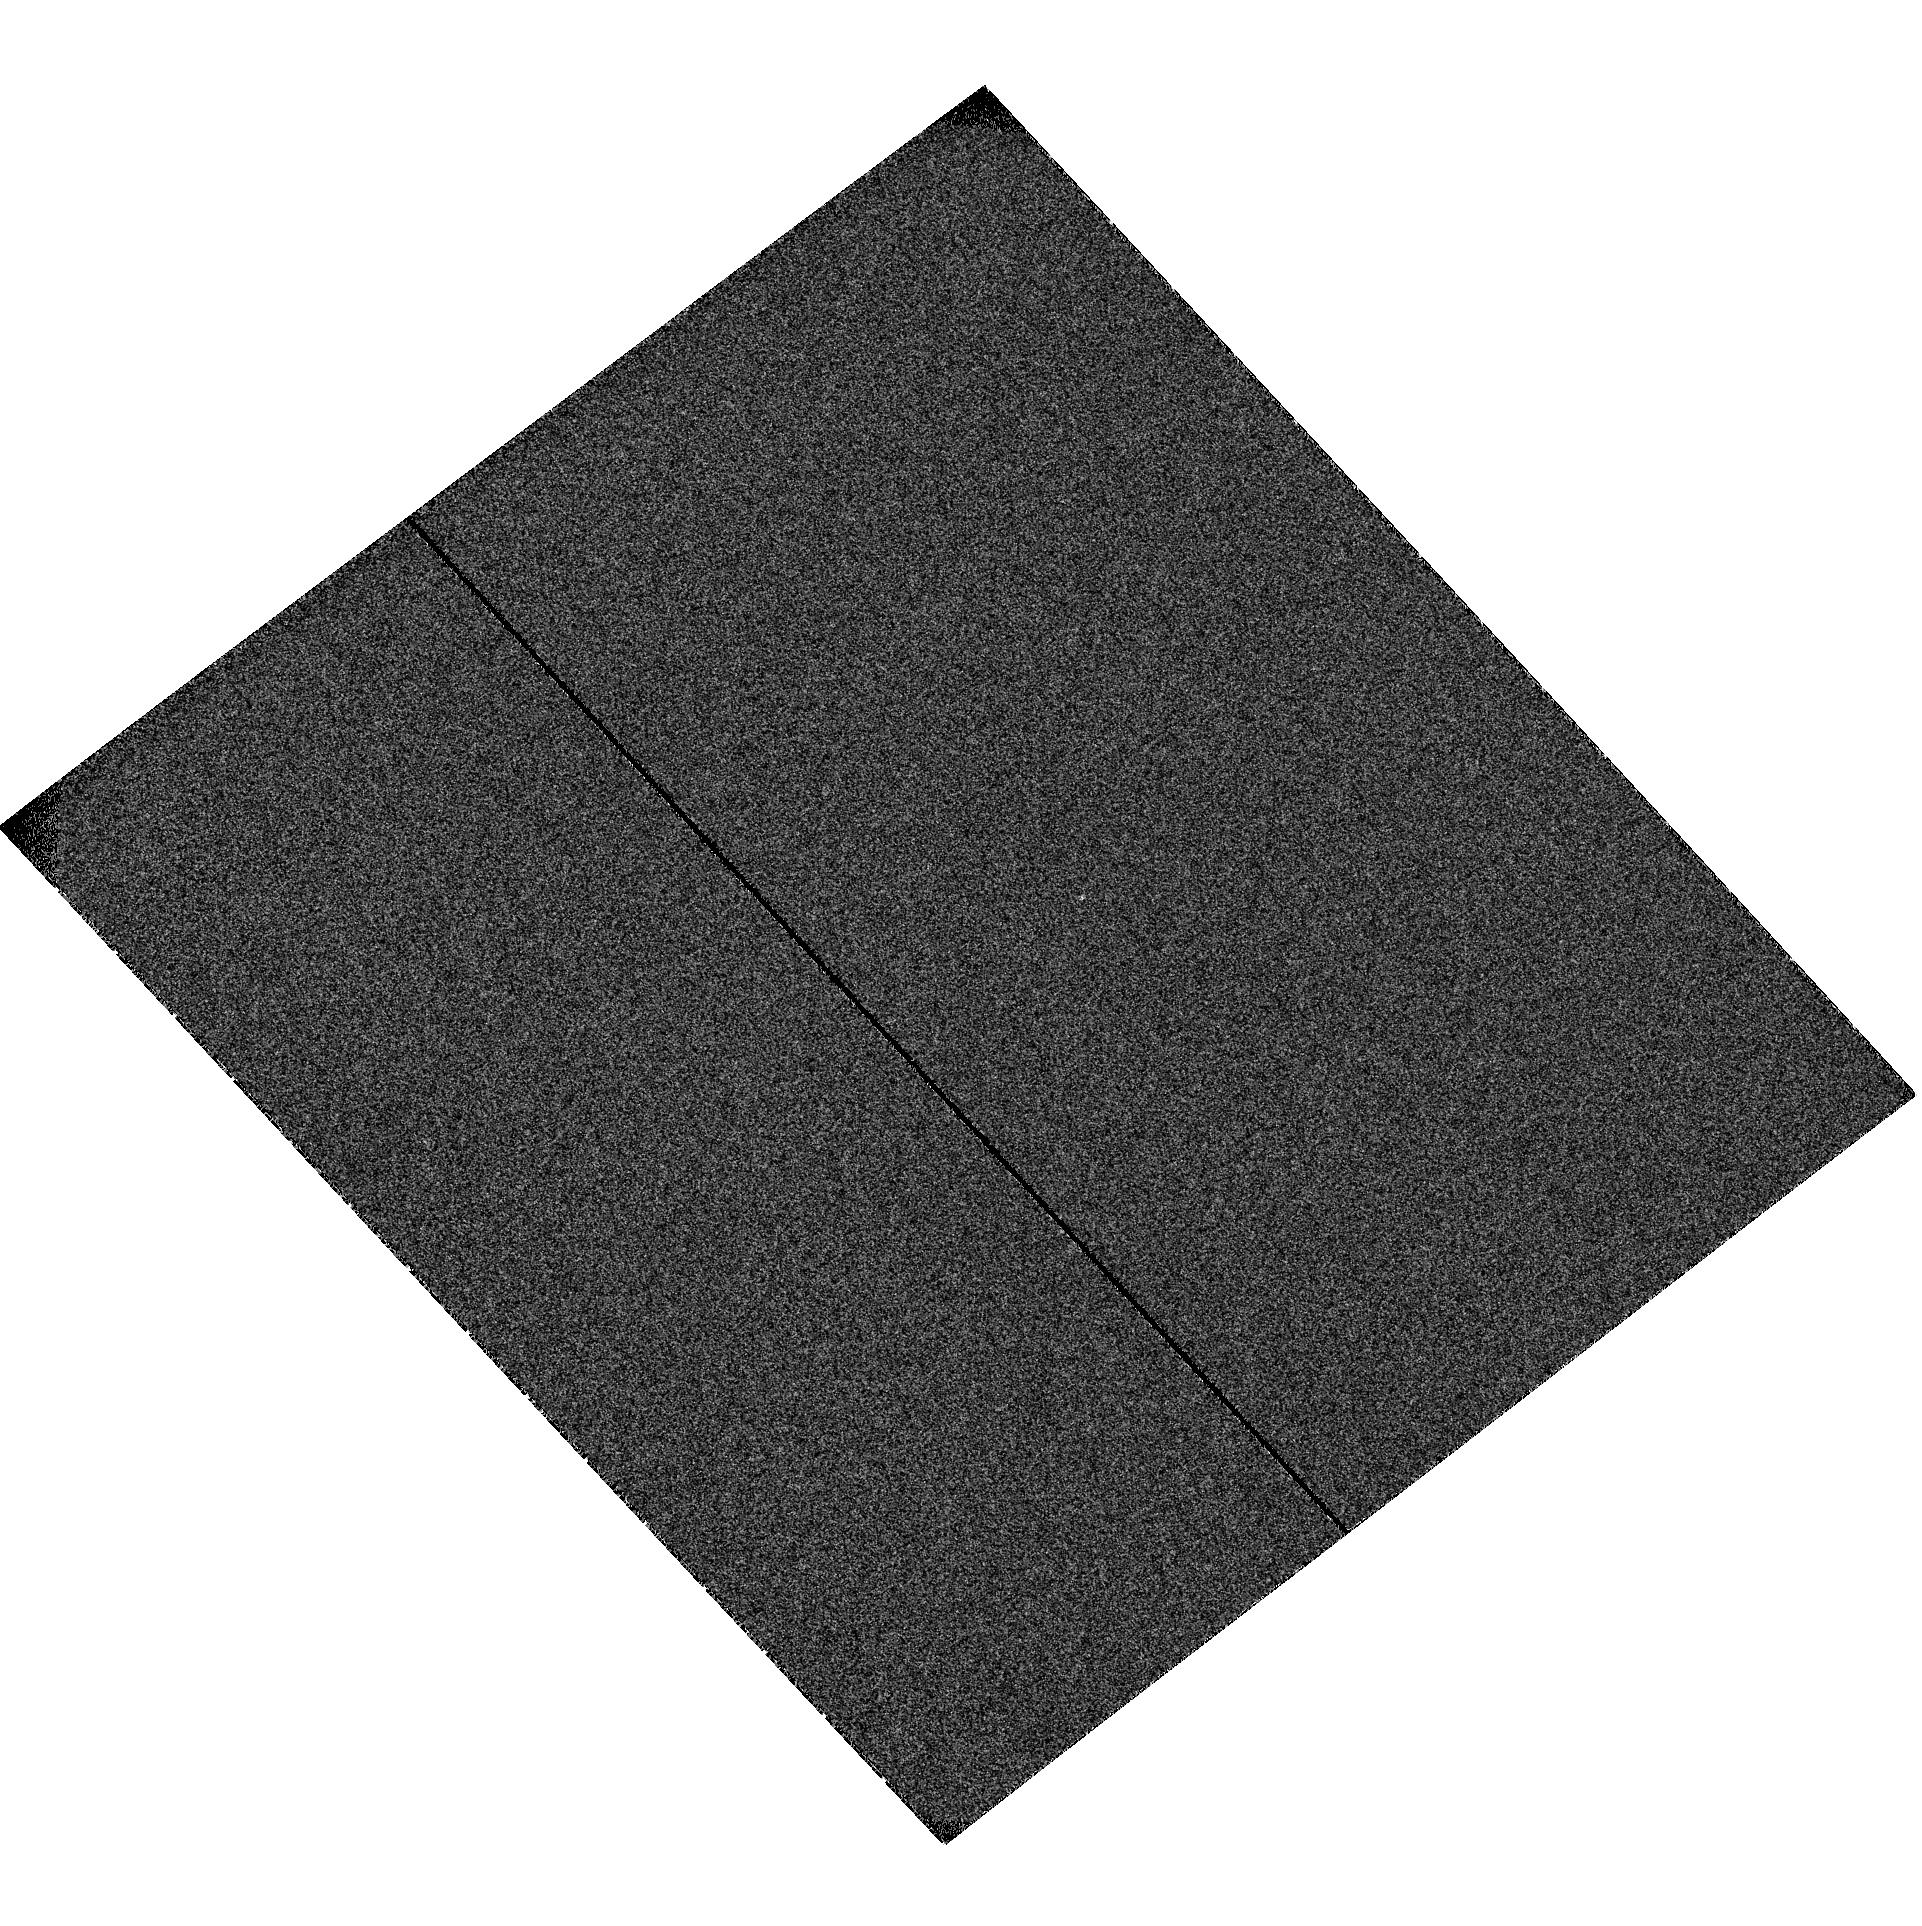
Target: MML-36. Instrument: ACS/SBC. Filter: F122M. Exposure: 2 min. Observation ID: hst_10810_05_acs_sbc_f122m_j9rh05

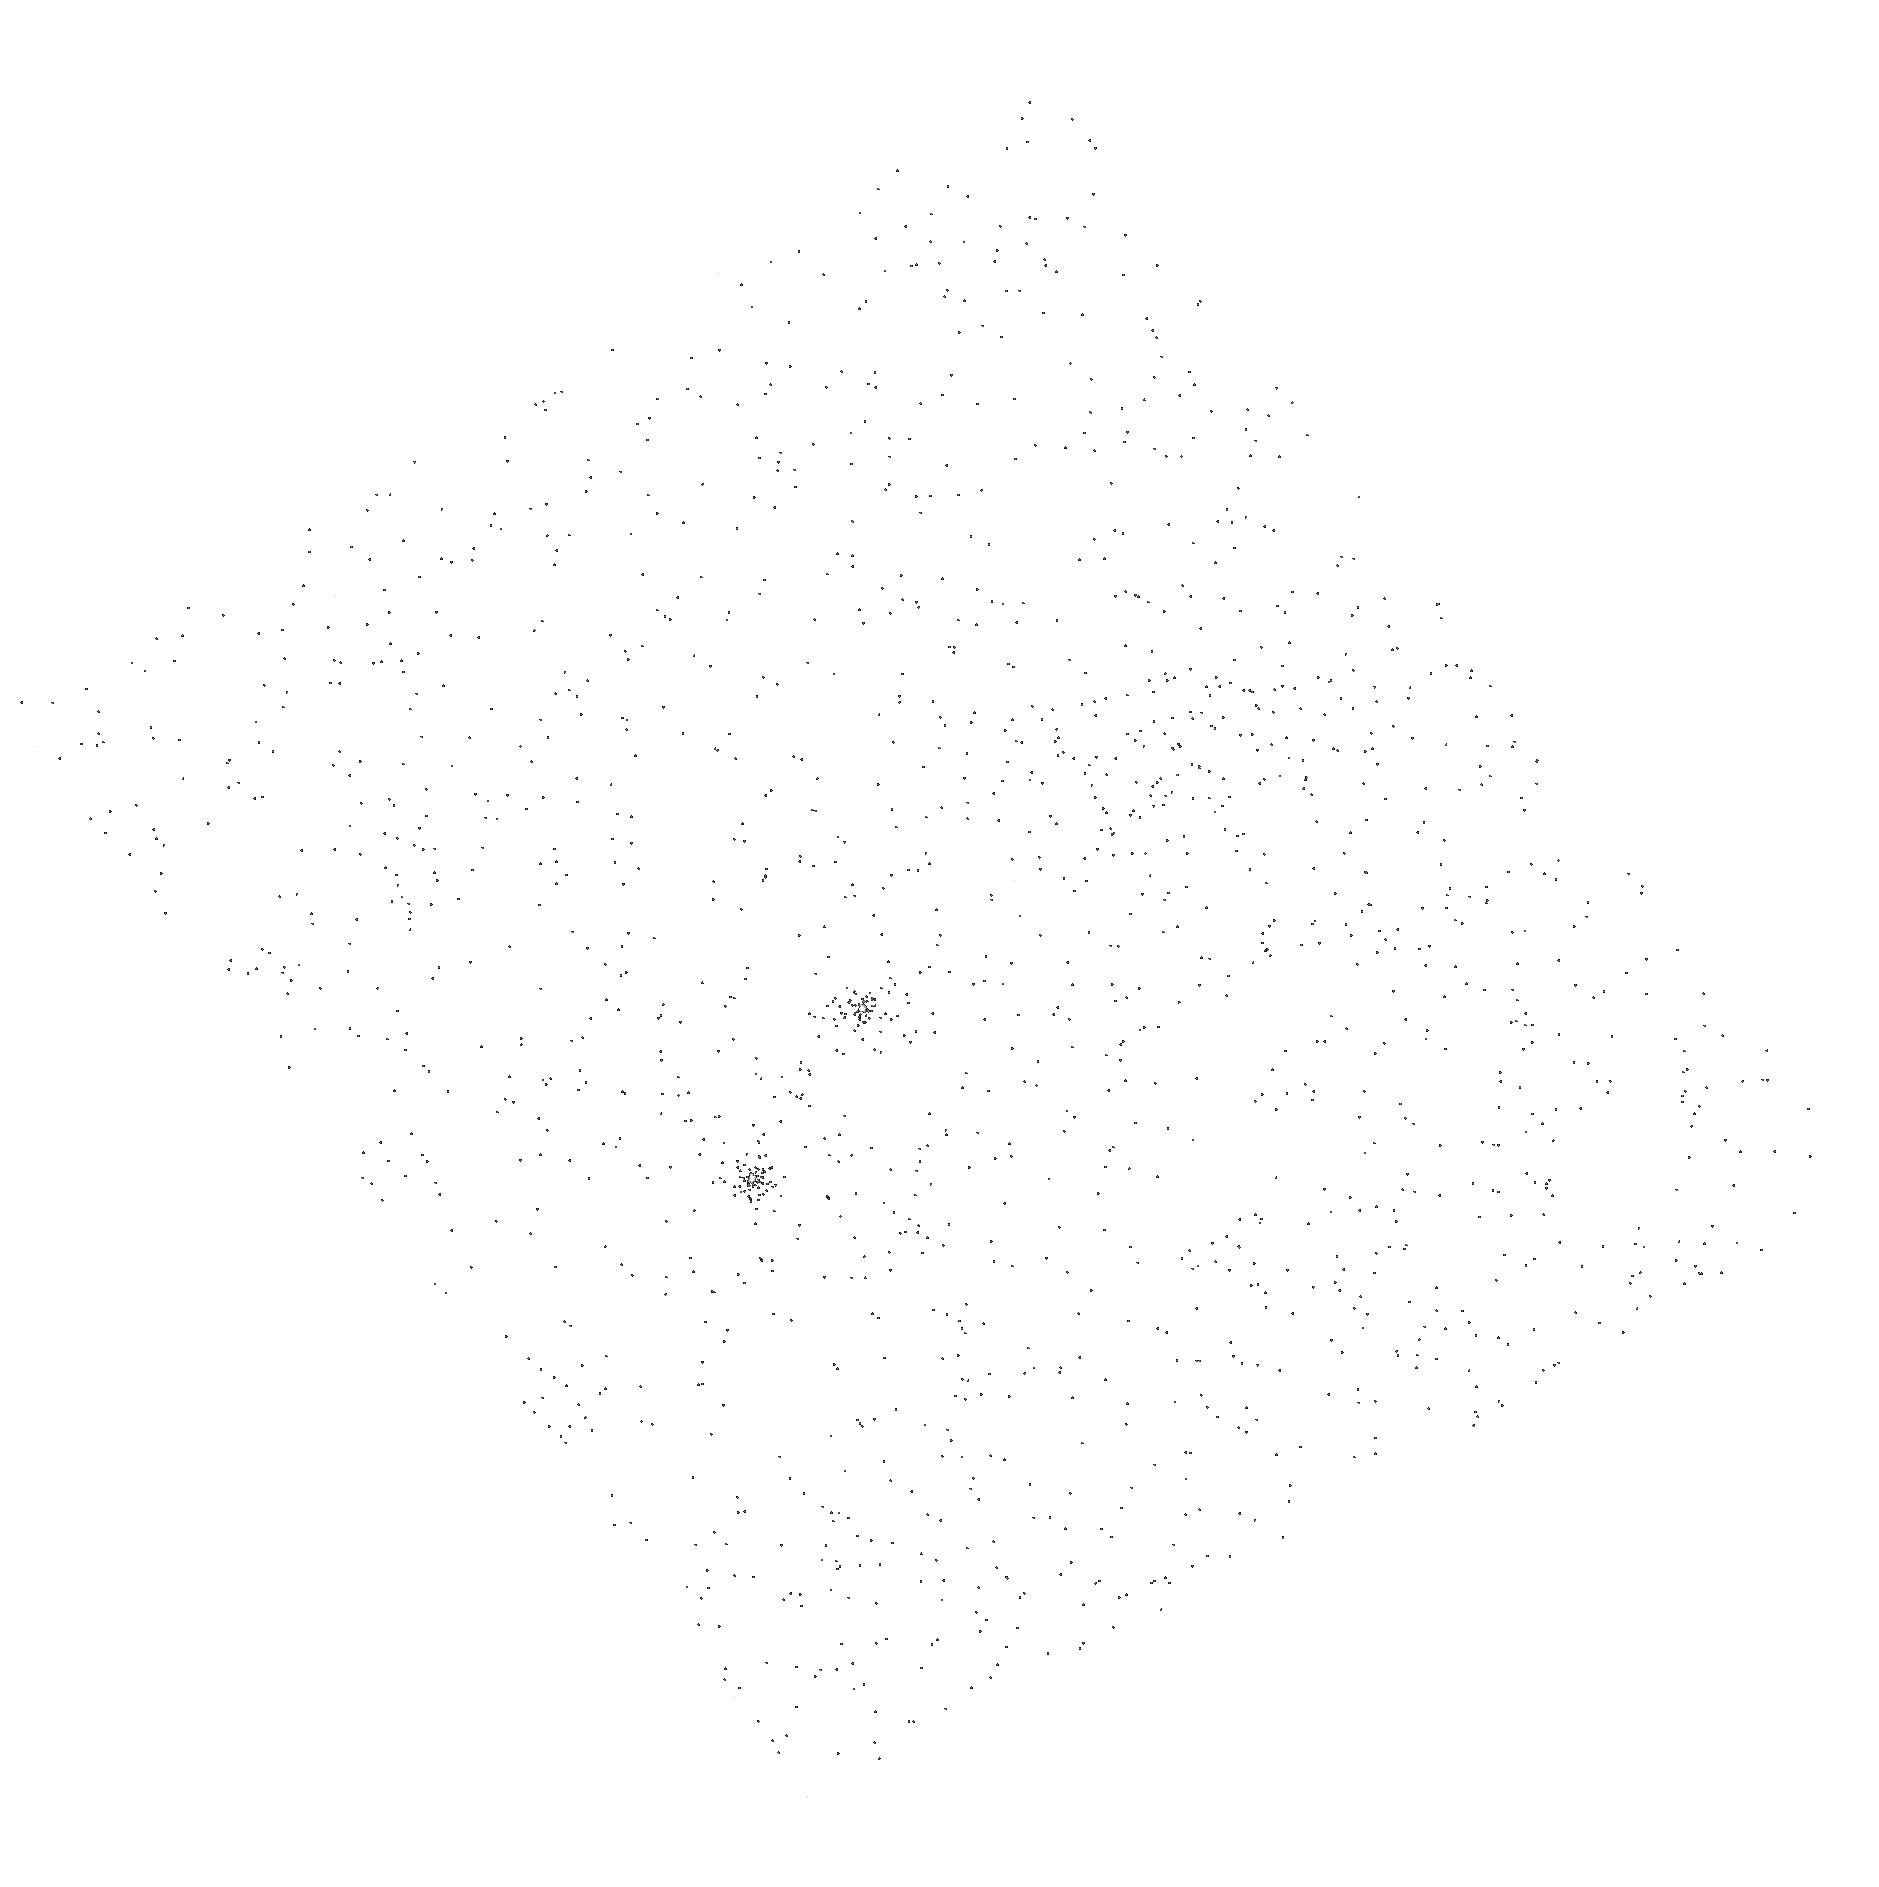
Target: TWA-13A. Instrument: ACS/SBC. Filter: F165LP. Exposure: 2 min. Observation ID: hst_10810_03_acs_sbc_f165lp_j9rh03

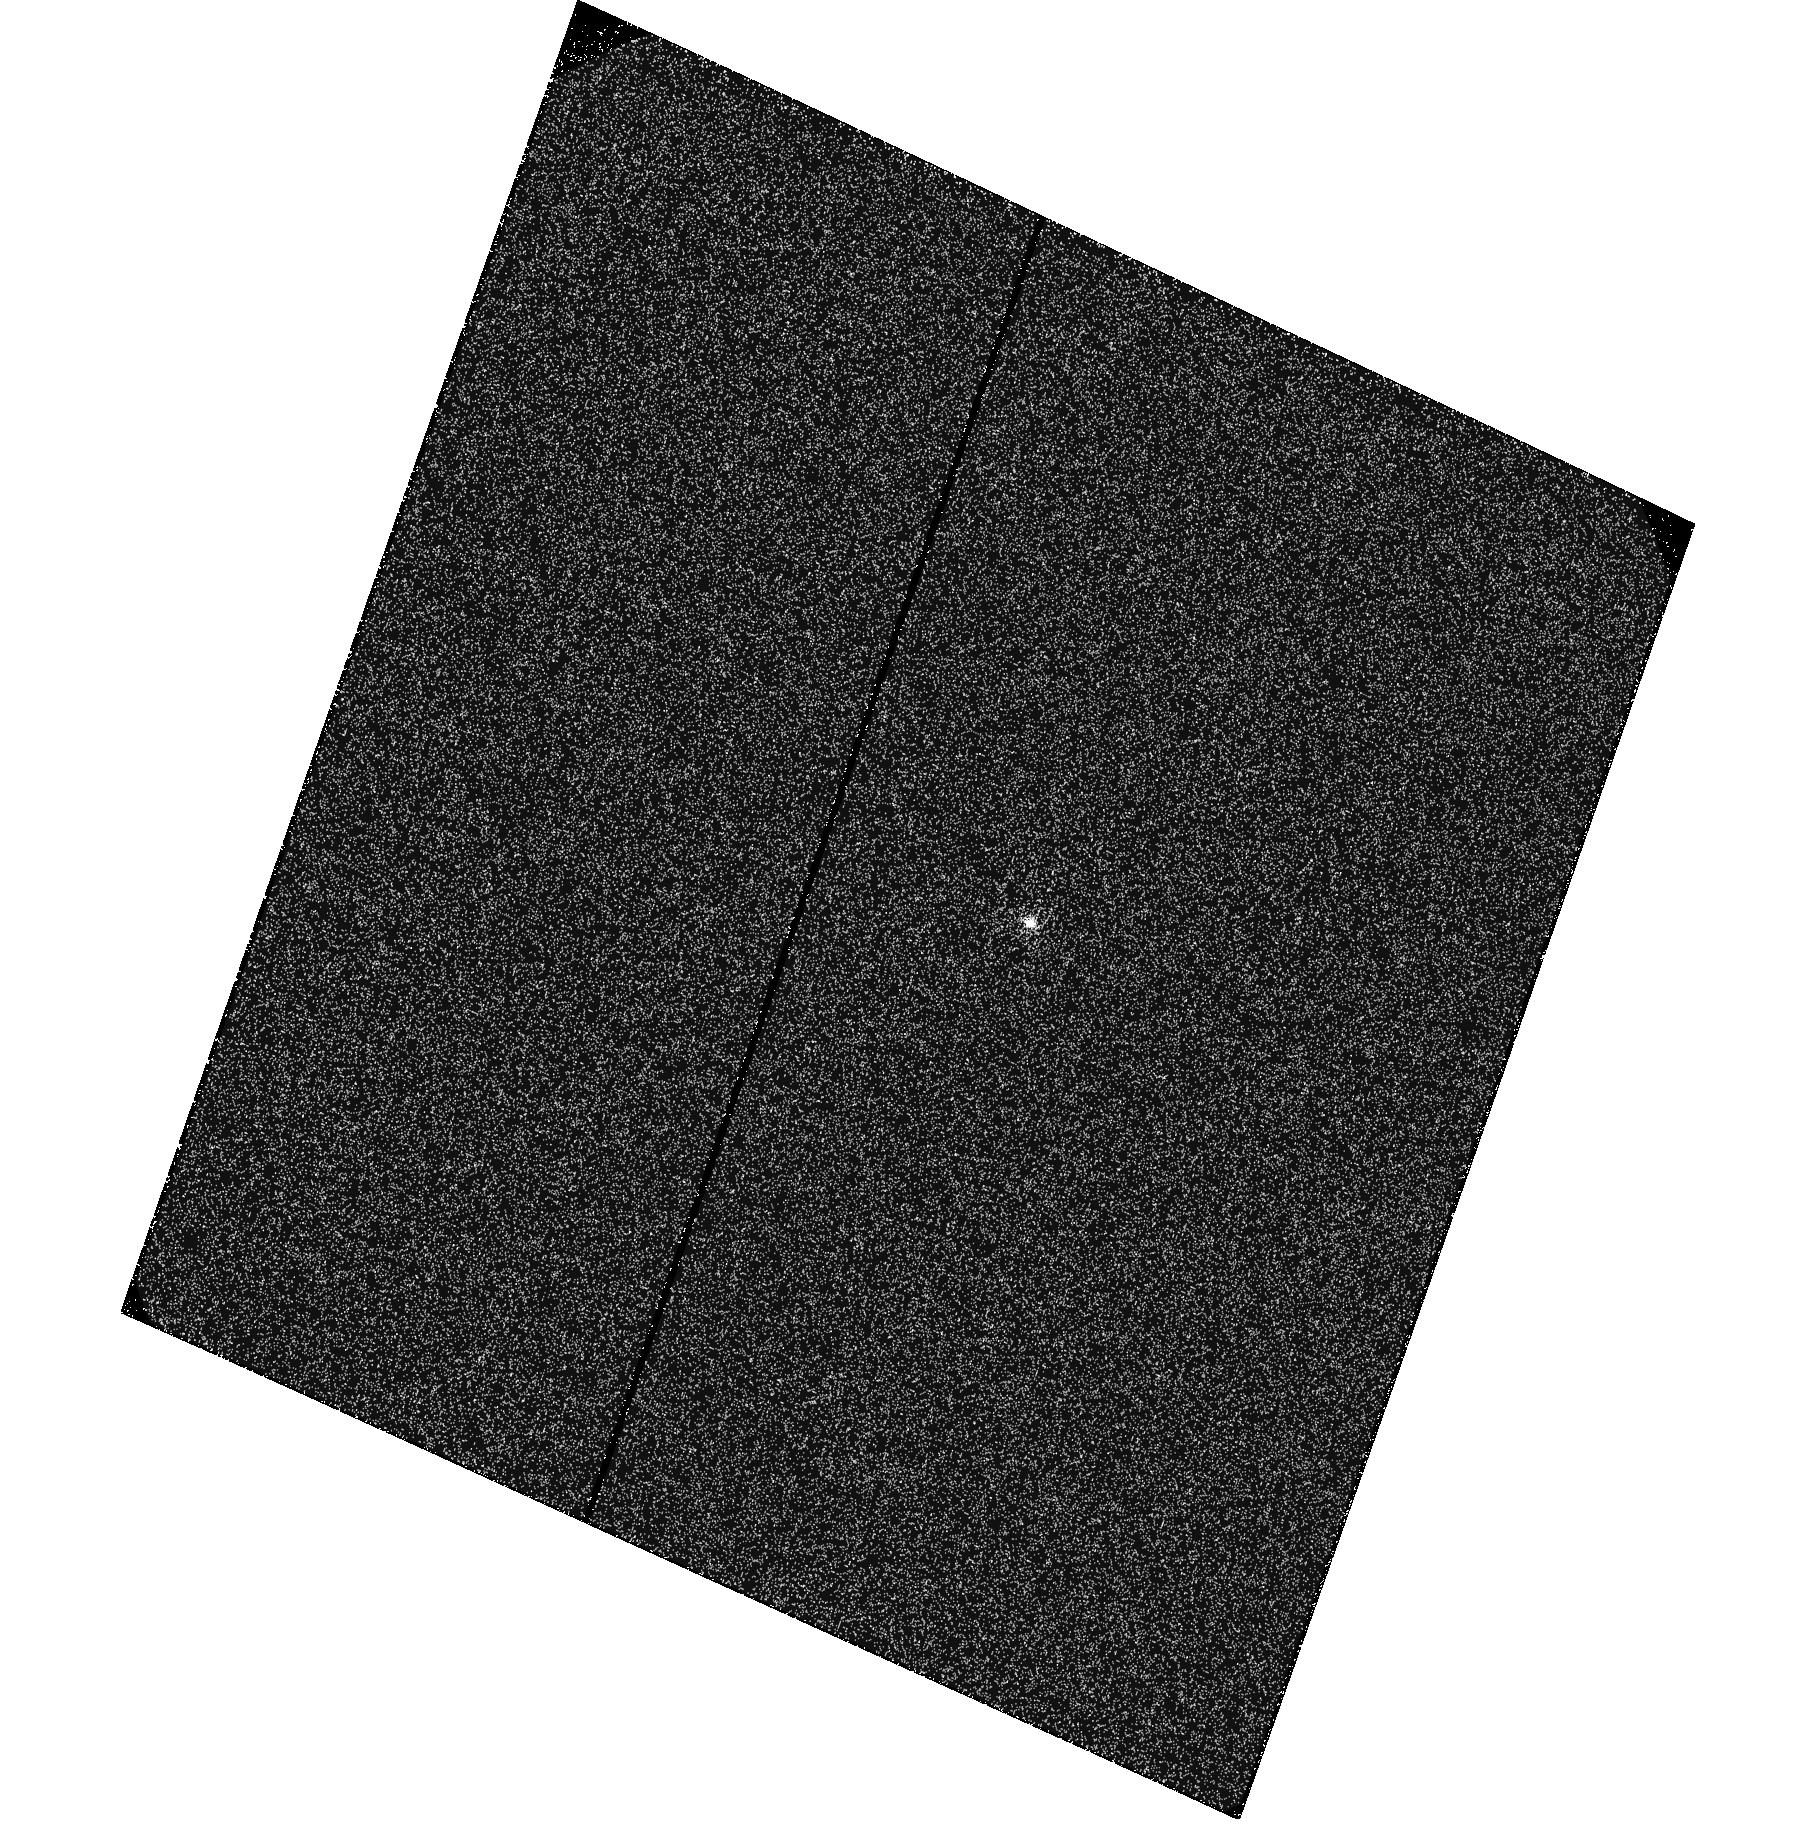
Target: HD-61005. Instrument: ACS/SBC. Filter: F122M. Exposure: 2 min. Observation ID: hst_10810_04_acs_sbc_f122m_j9rh04

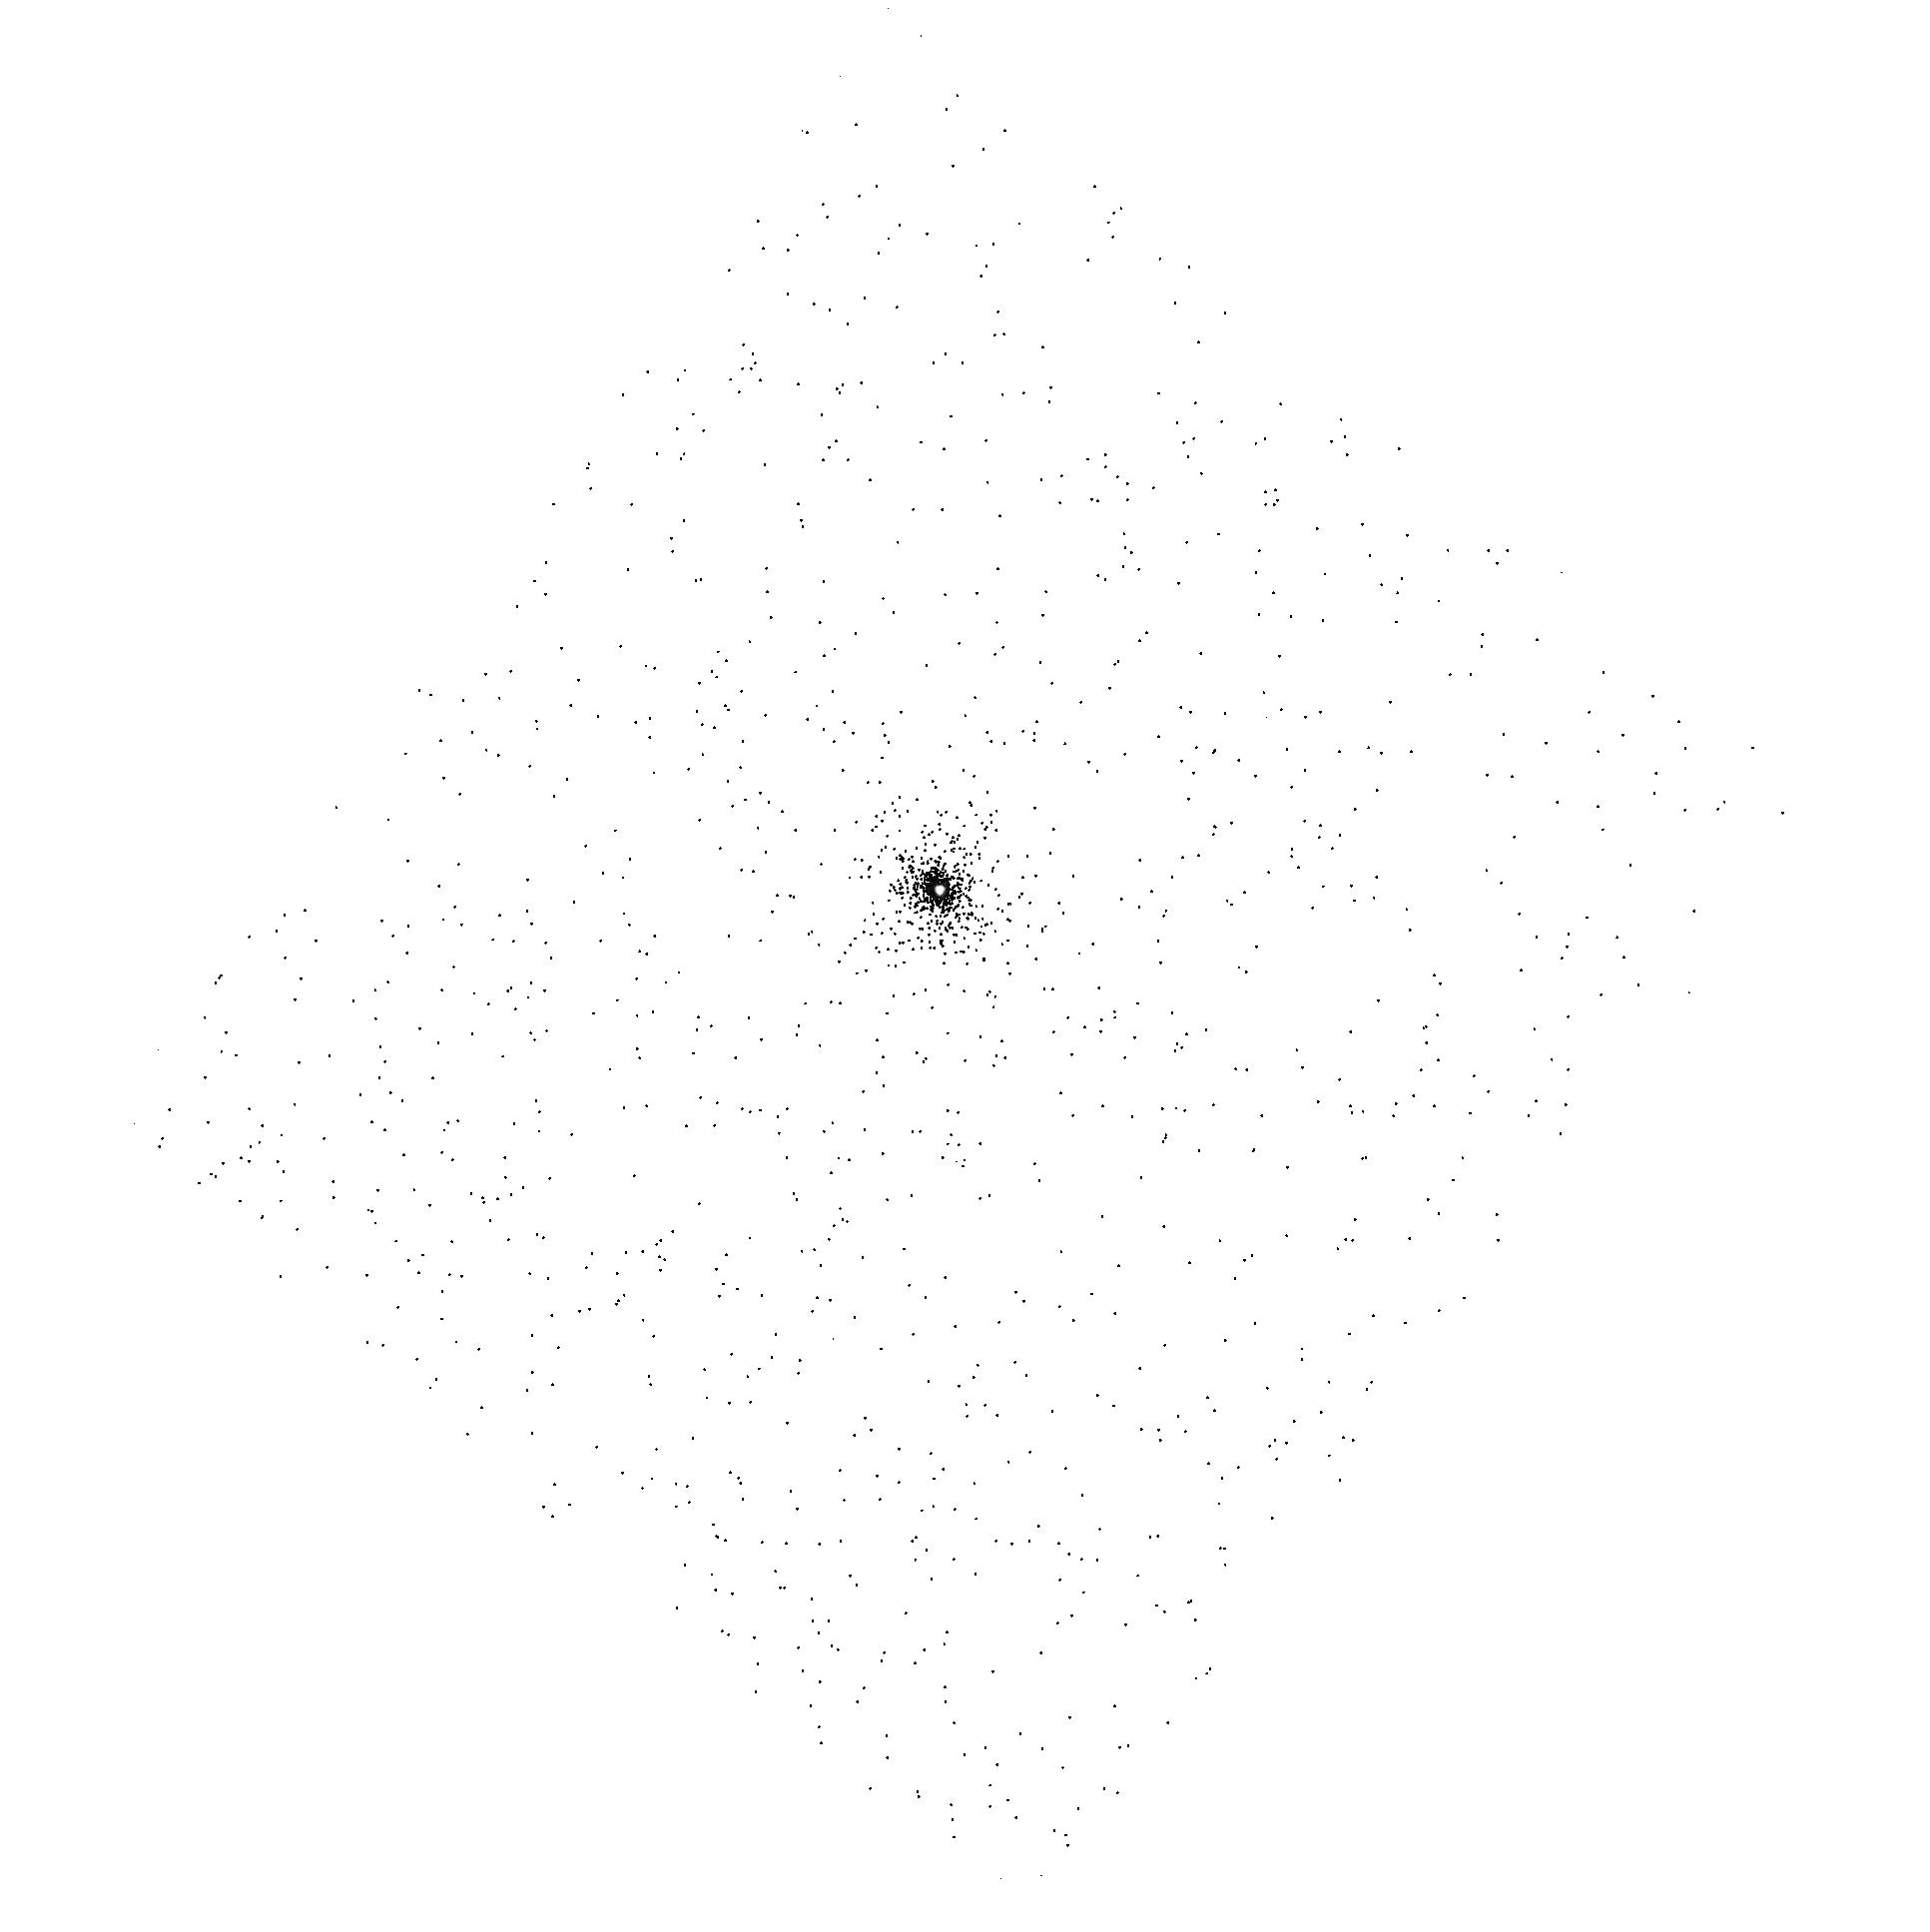
Target: HD-92945. Instrument: ACS/SBC. Filter: F165LP. Exposure: 1 min. Observation ID: hst_10810_09_acs_sbc_f165lp_j9rh09

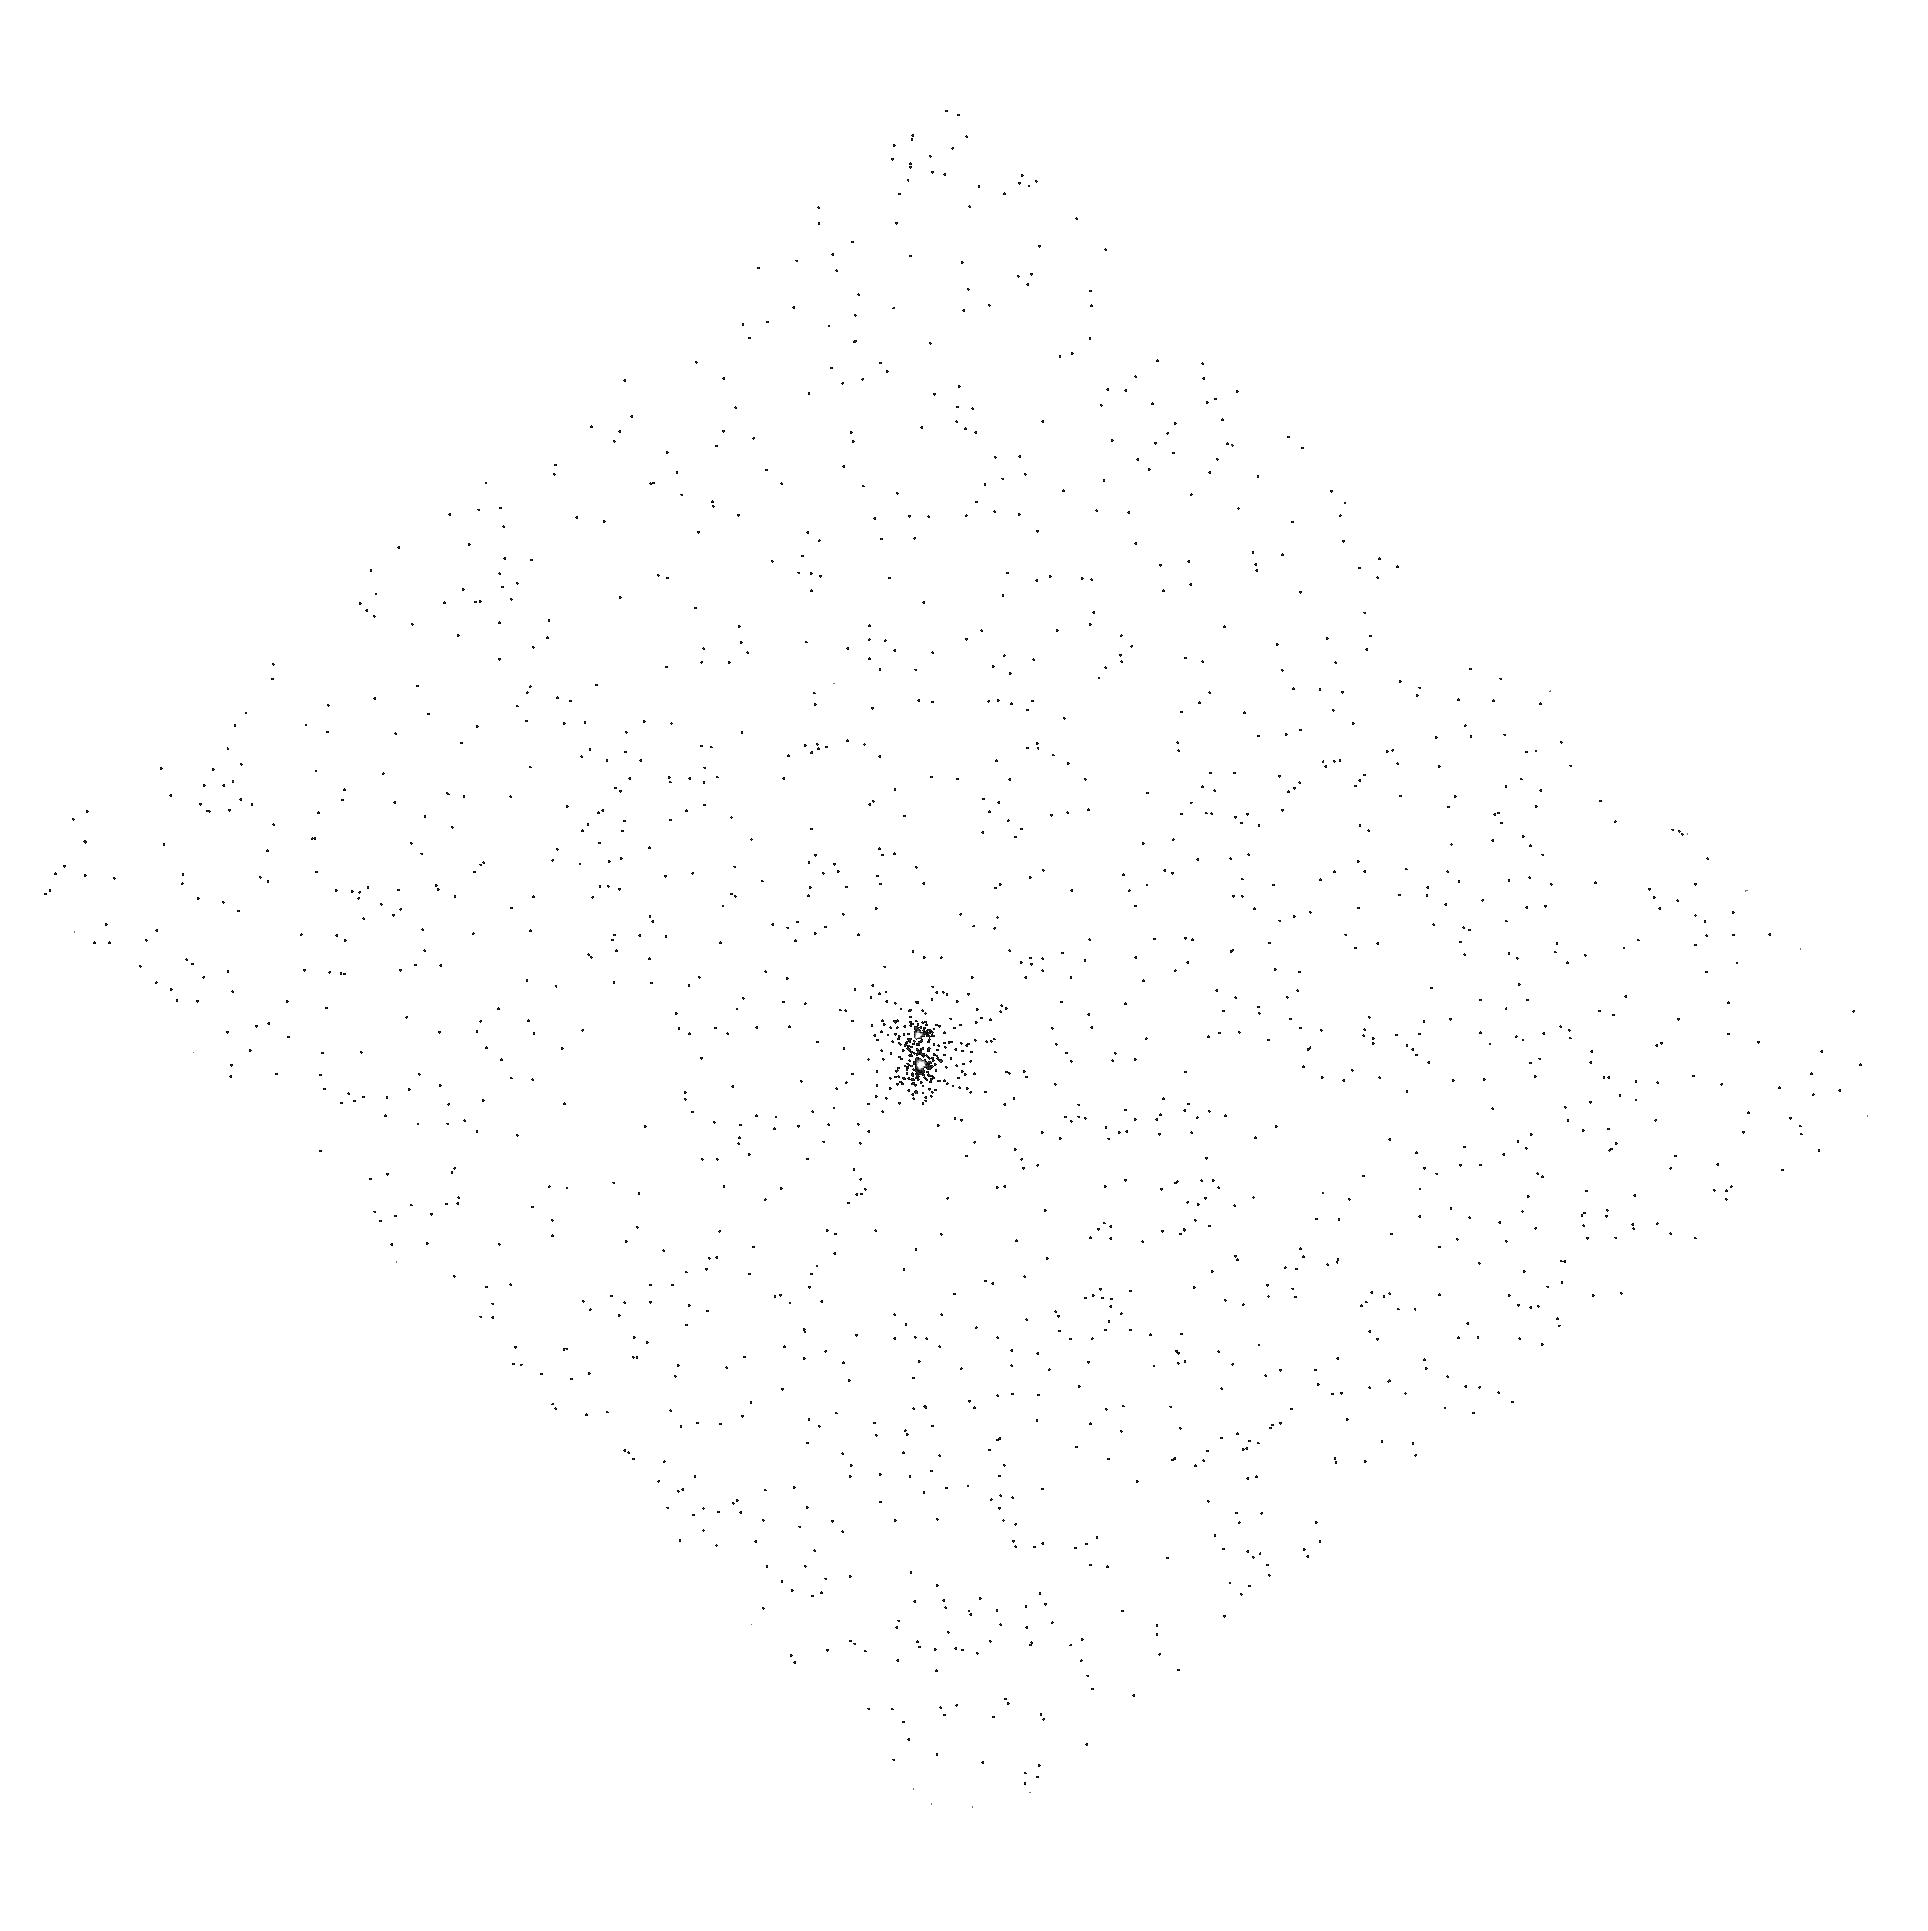
Target: HD-98800. Instrument: ACS/SBC. Filter: F165LP. Exposure: 2 min. Observation ID: hst_10810_01_acs_sbc_f165lp_j9rh01

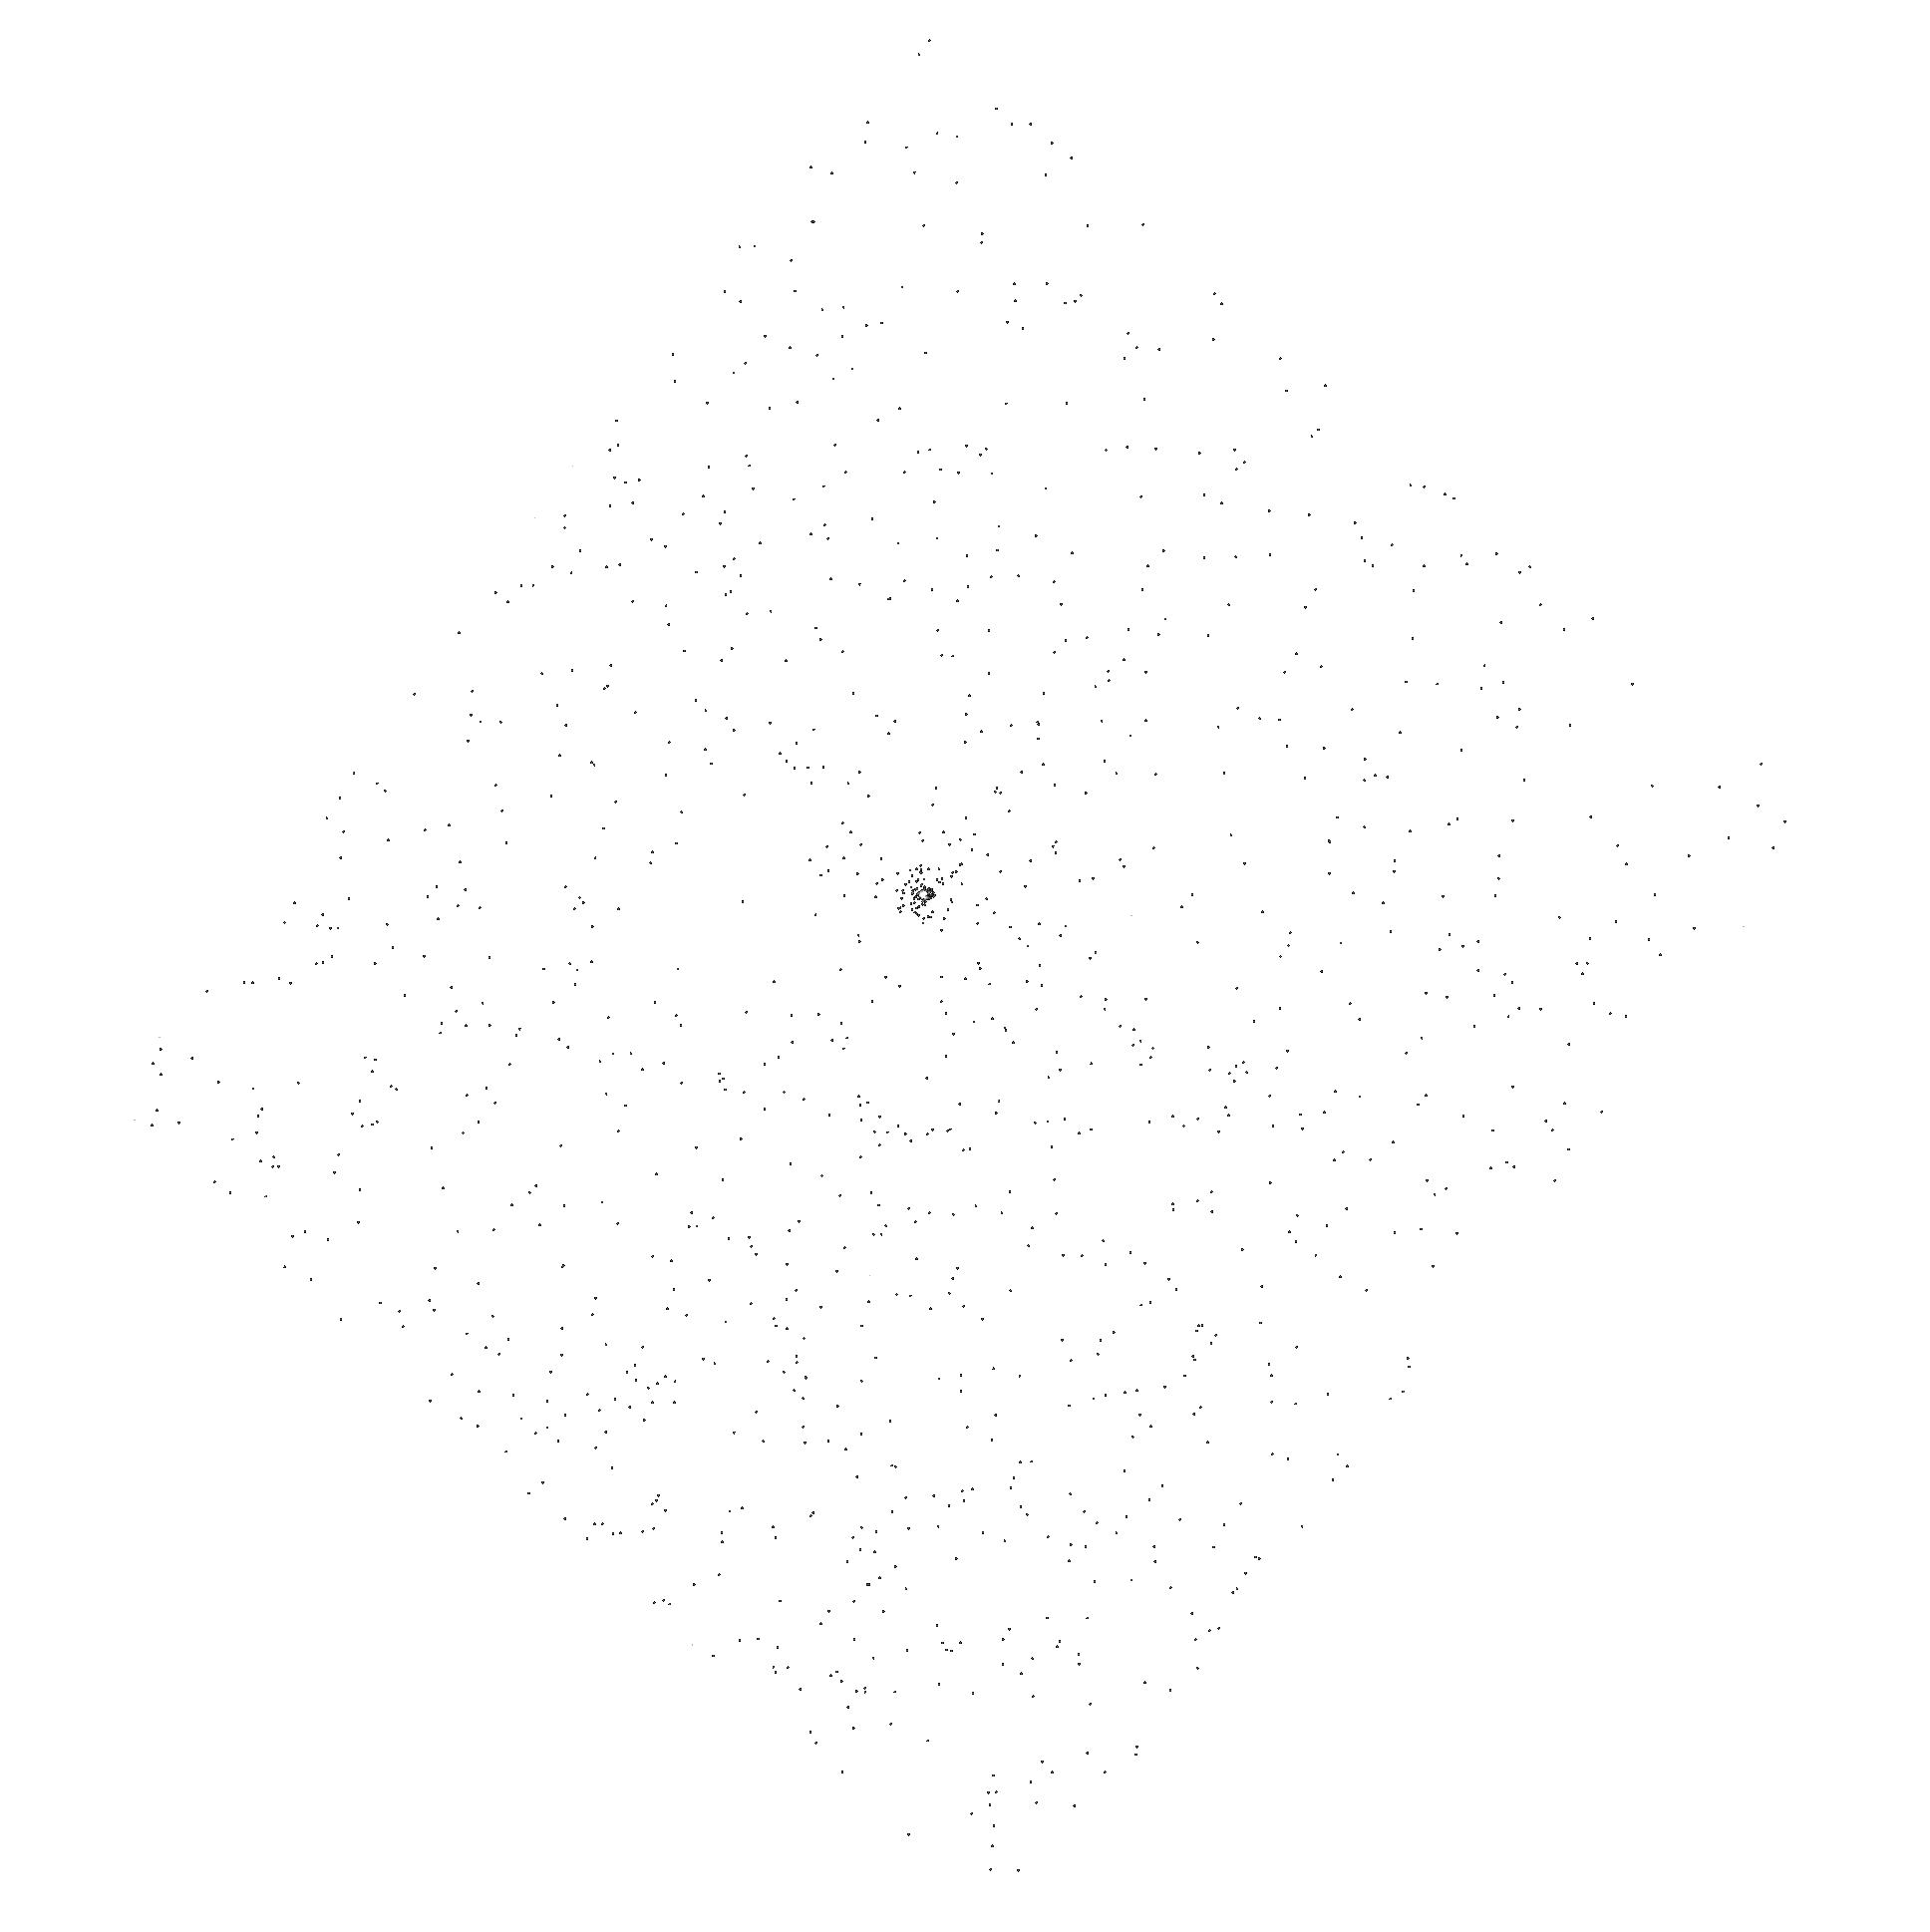
Target: TWA-7. Instrument: ACS/SBC. Filter: F165LP. Exposure: 2 min. Observation ID: hst_10810_02_acs_sbc_f165lp_j9rh02

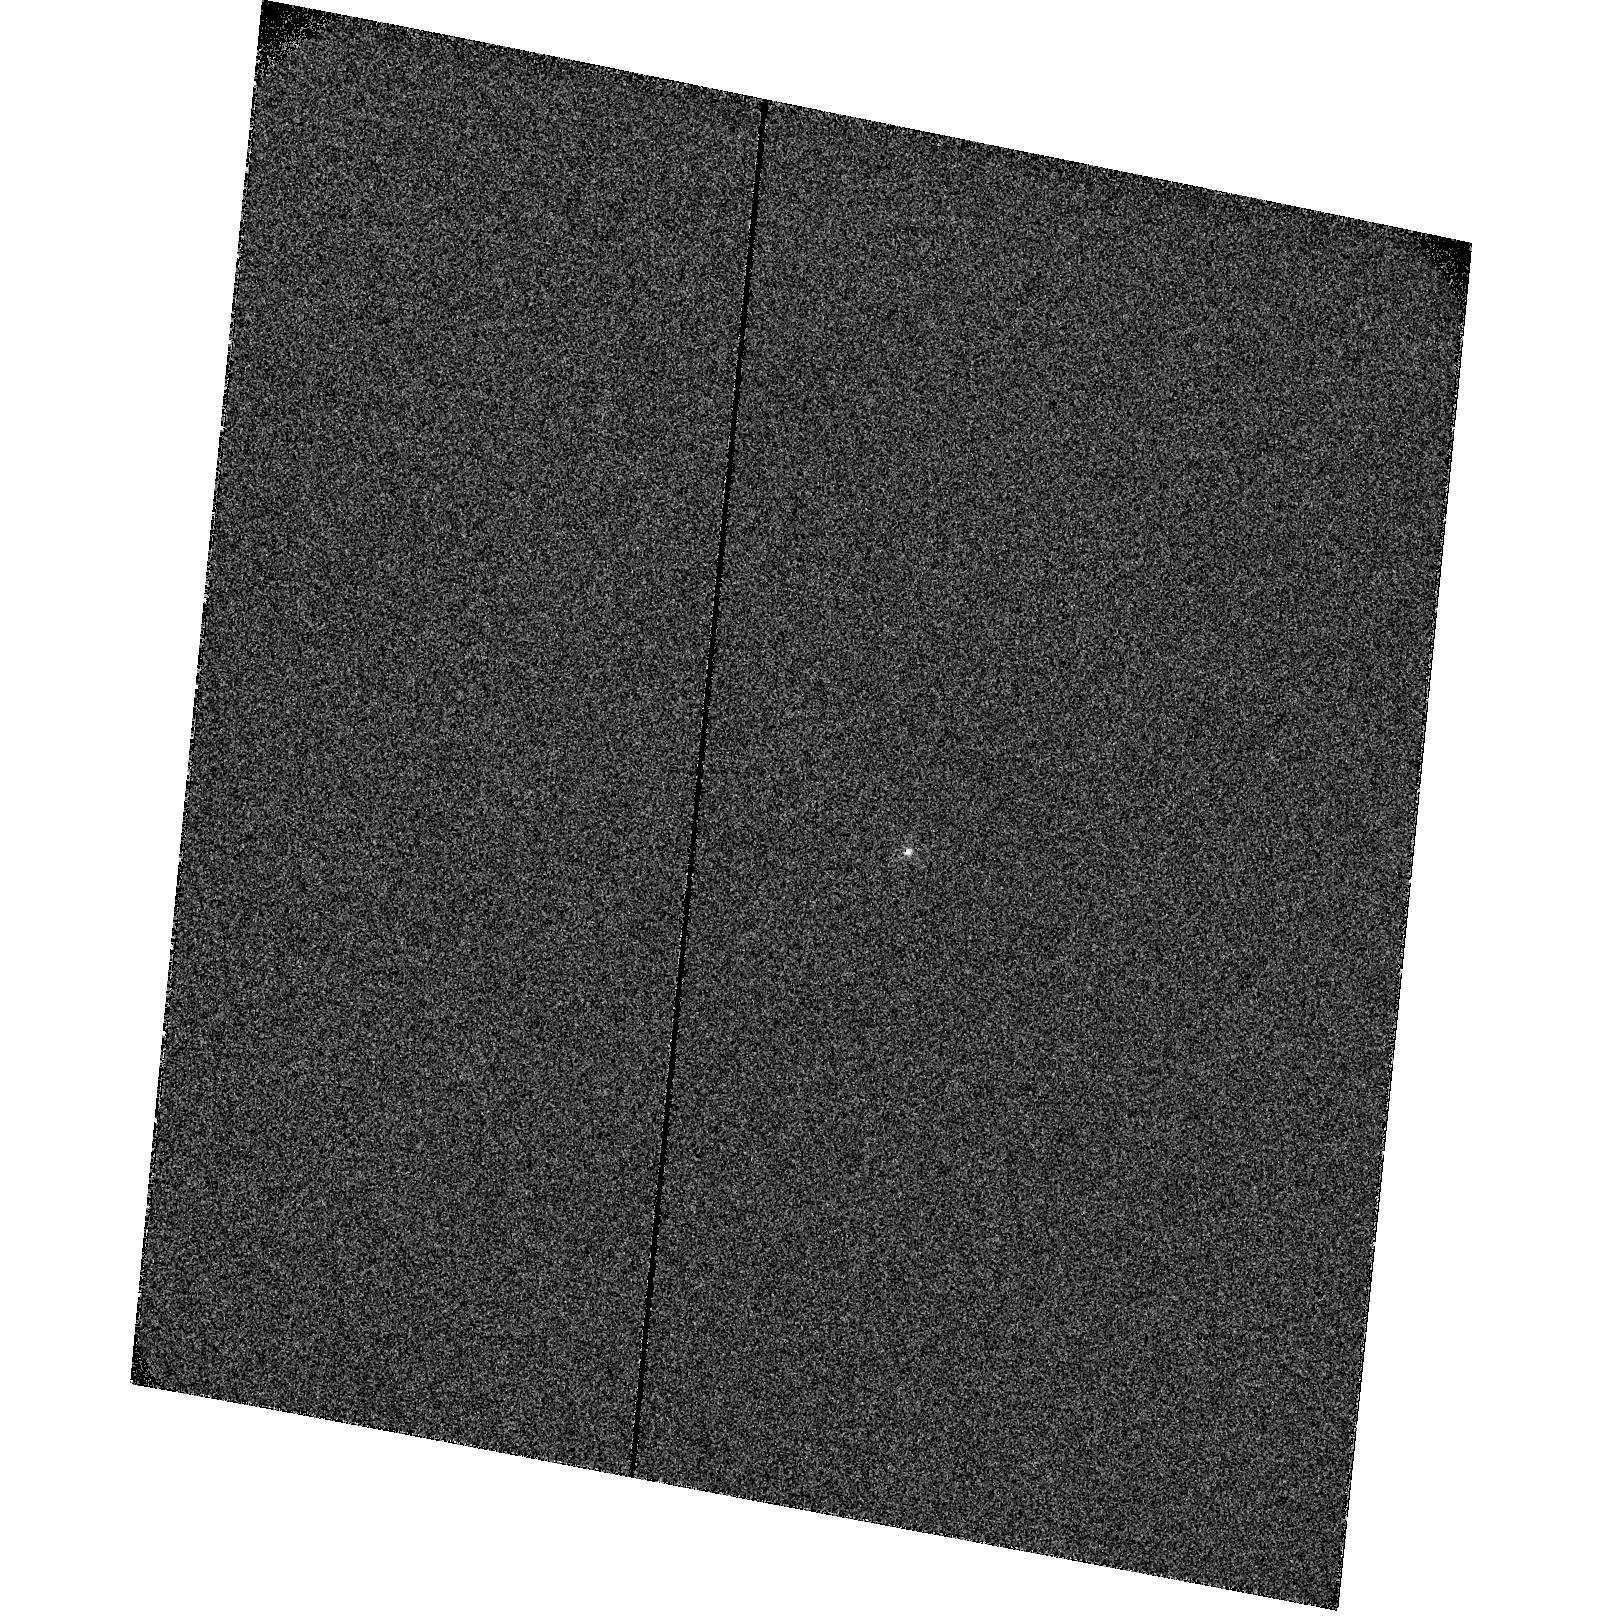
Target: HD-12039. Instrument: ACS/SBC. Filter: F122M. Exposure: 2 min. Observation ID: hst_10810_08_acs_sbc_f122m_j9rh08

The Gas Dissipation Timescale: Constraining Models of Planet Formation (PI: Bergin, Edwin Anthony)

We propose to constrain planet-formation models by searching for molecular hydrogen emission around young (10-50 Myr) solar-type stars that have evidence for evolved dust disks. Planet formation models show that the presence of gas in disks is crucial to the formation of BOTH giant and terrestrial planets, influences dust dynamics, and through tidal interactions with giant planets leads to orbital migration. However, there is a lack of systematic information on the presence and lifetime of gas residing at planet-forming radii. We will use a newly identified broad continuum emission feature of molecular hydrogen at 1600 Angstrom to search for residual gas within an orbital radius of 5-10 AU around young stars that have evolved beyond the optically thick T Tauri phase. These observations will enable the most sensitive probe to date of remant gas in circumstellar disks, detecting surfaces densites of ~0.0001 g/cm^2, or less than 10^-5 of the theoretical "mininum mass" solar nebula from which our solar system is thought to have formed. Our observations are designed to be synergistic with ongoing searches for gas emission that is being performed using the Spitzer Space Telescope in that the proposed HST observations are ~100 times more sensitive and will have 50 times higher angular resolution. These combined studies will provide the most comprehensive view of residual gas in proto-planetary disks and can set important constraints on models of planet formation.